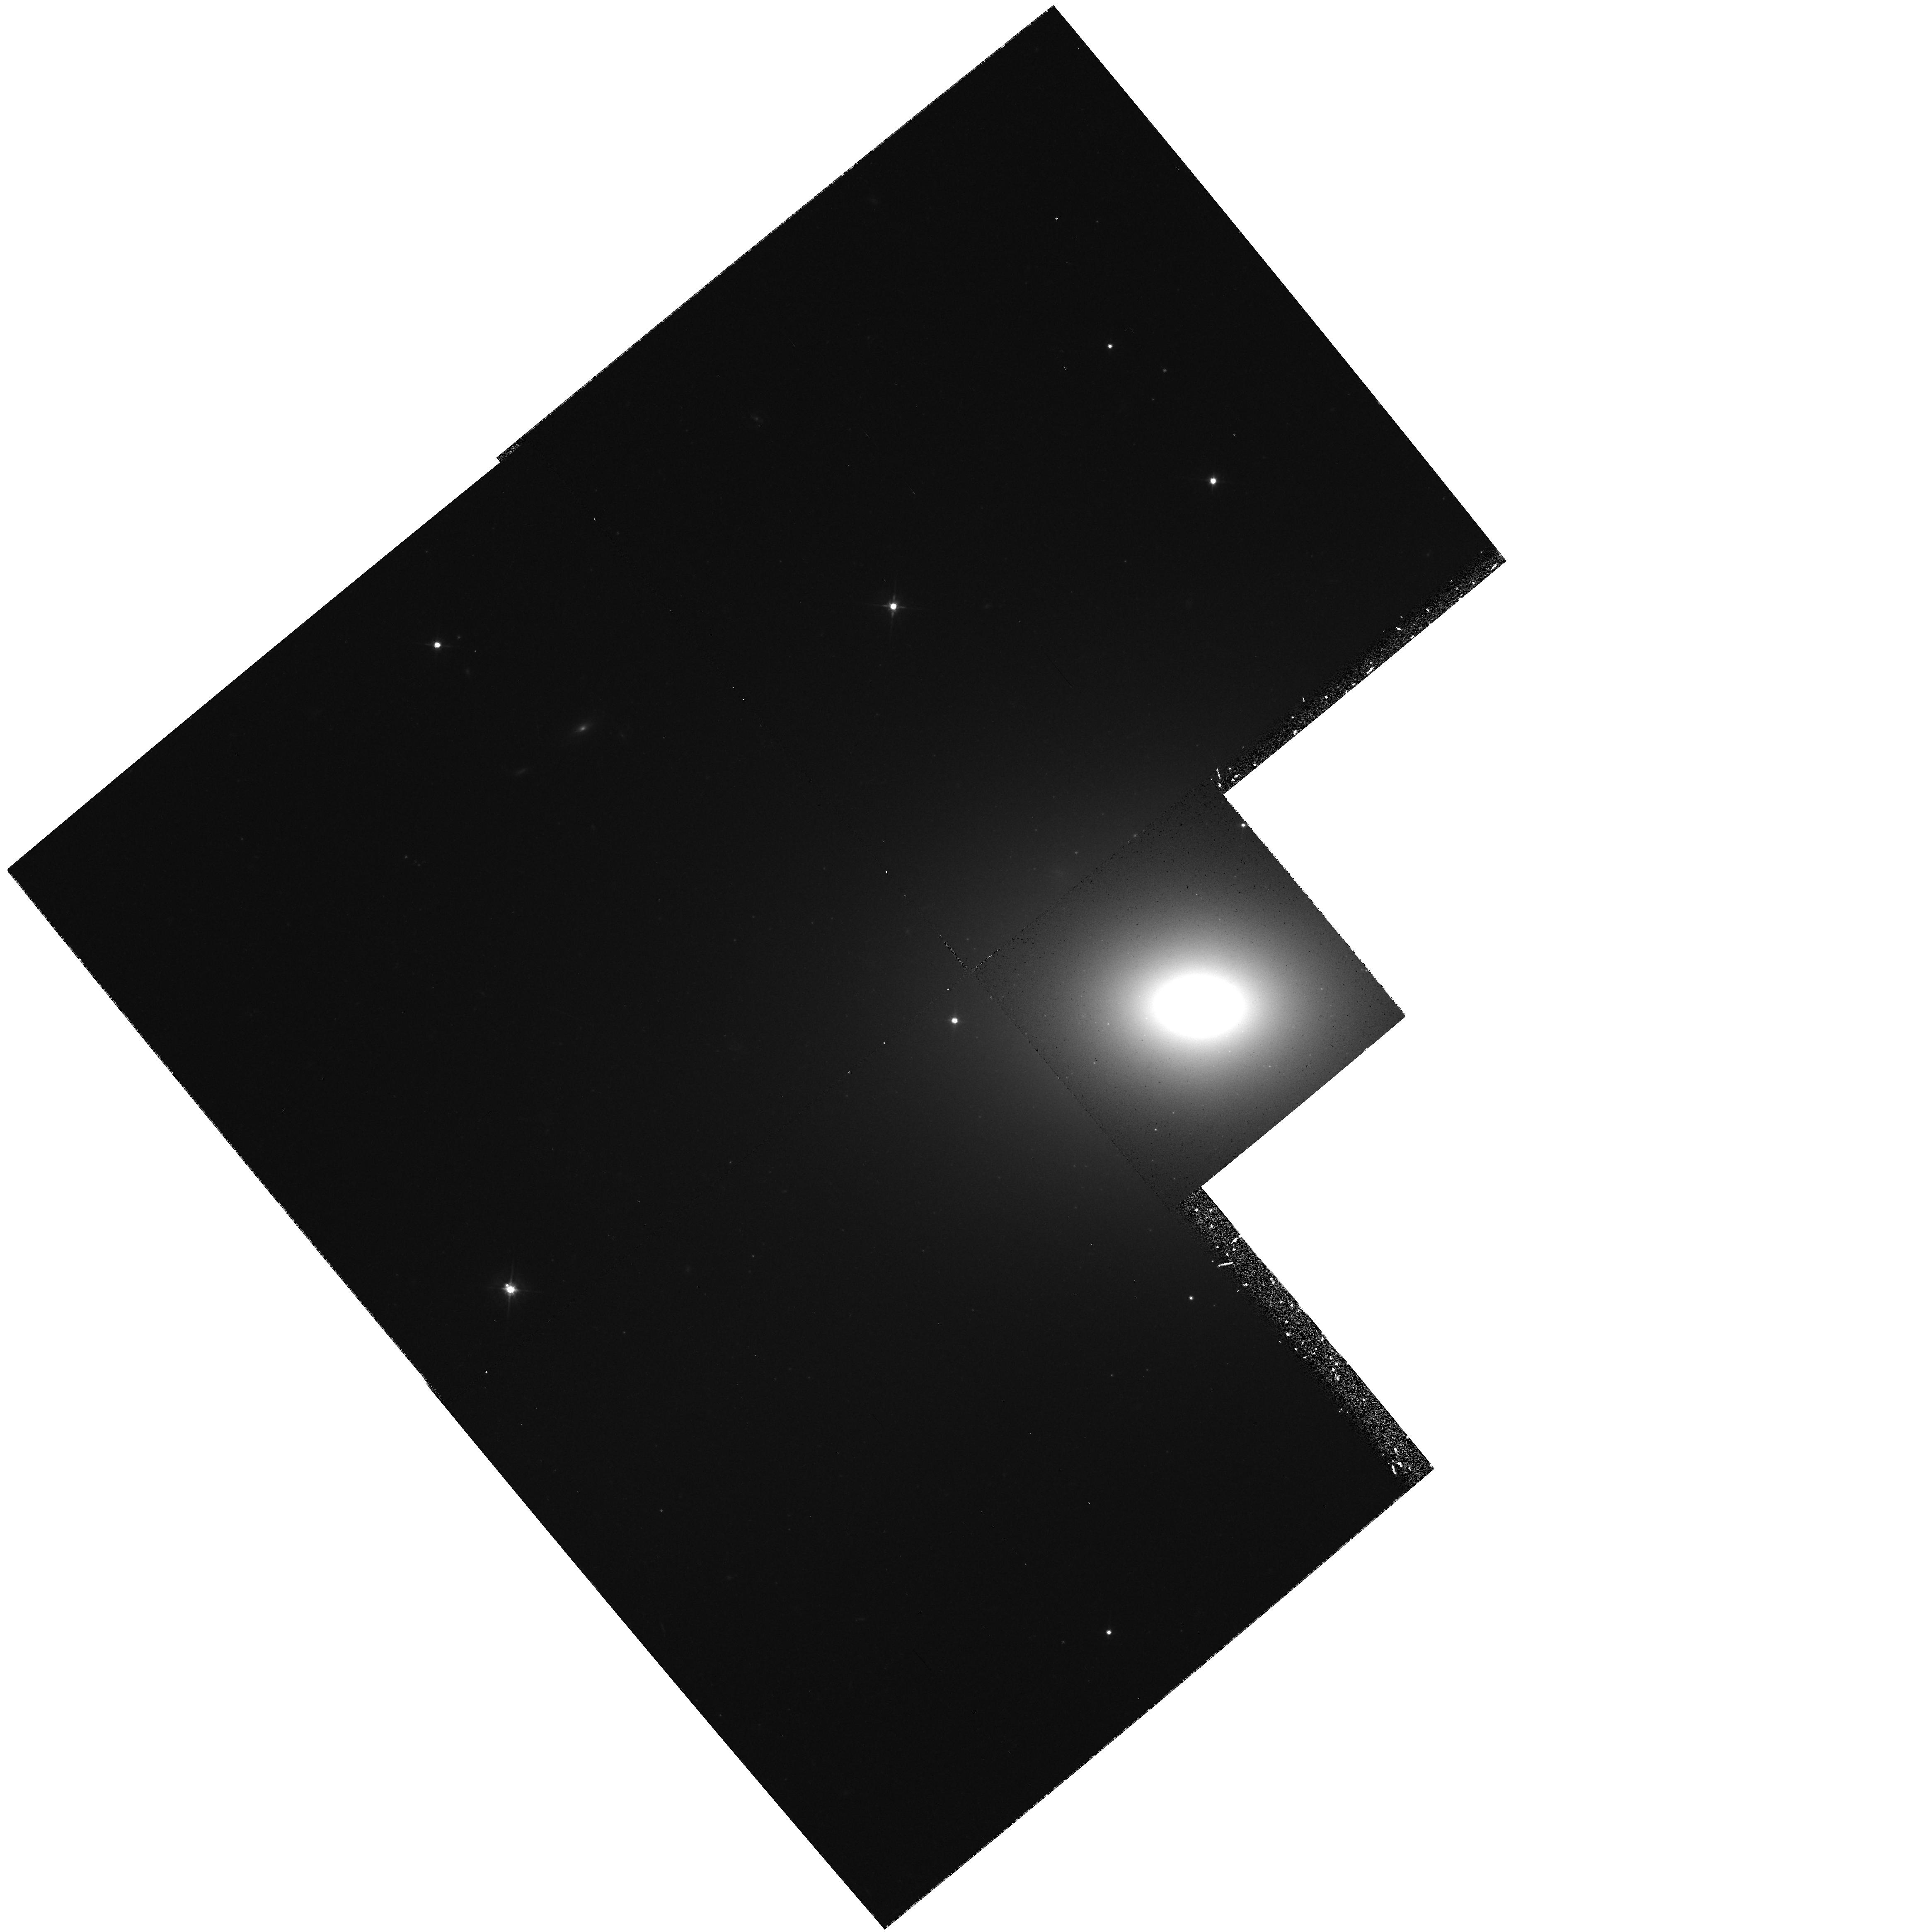
Target: NGC1700. Instrument: WFPC2/PC. Filter: F555W. Exposure: 28 min. Observation ID: hst_5416_04_wfpc2_pc_f555w_u2ef04

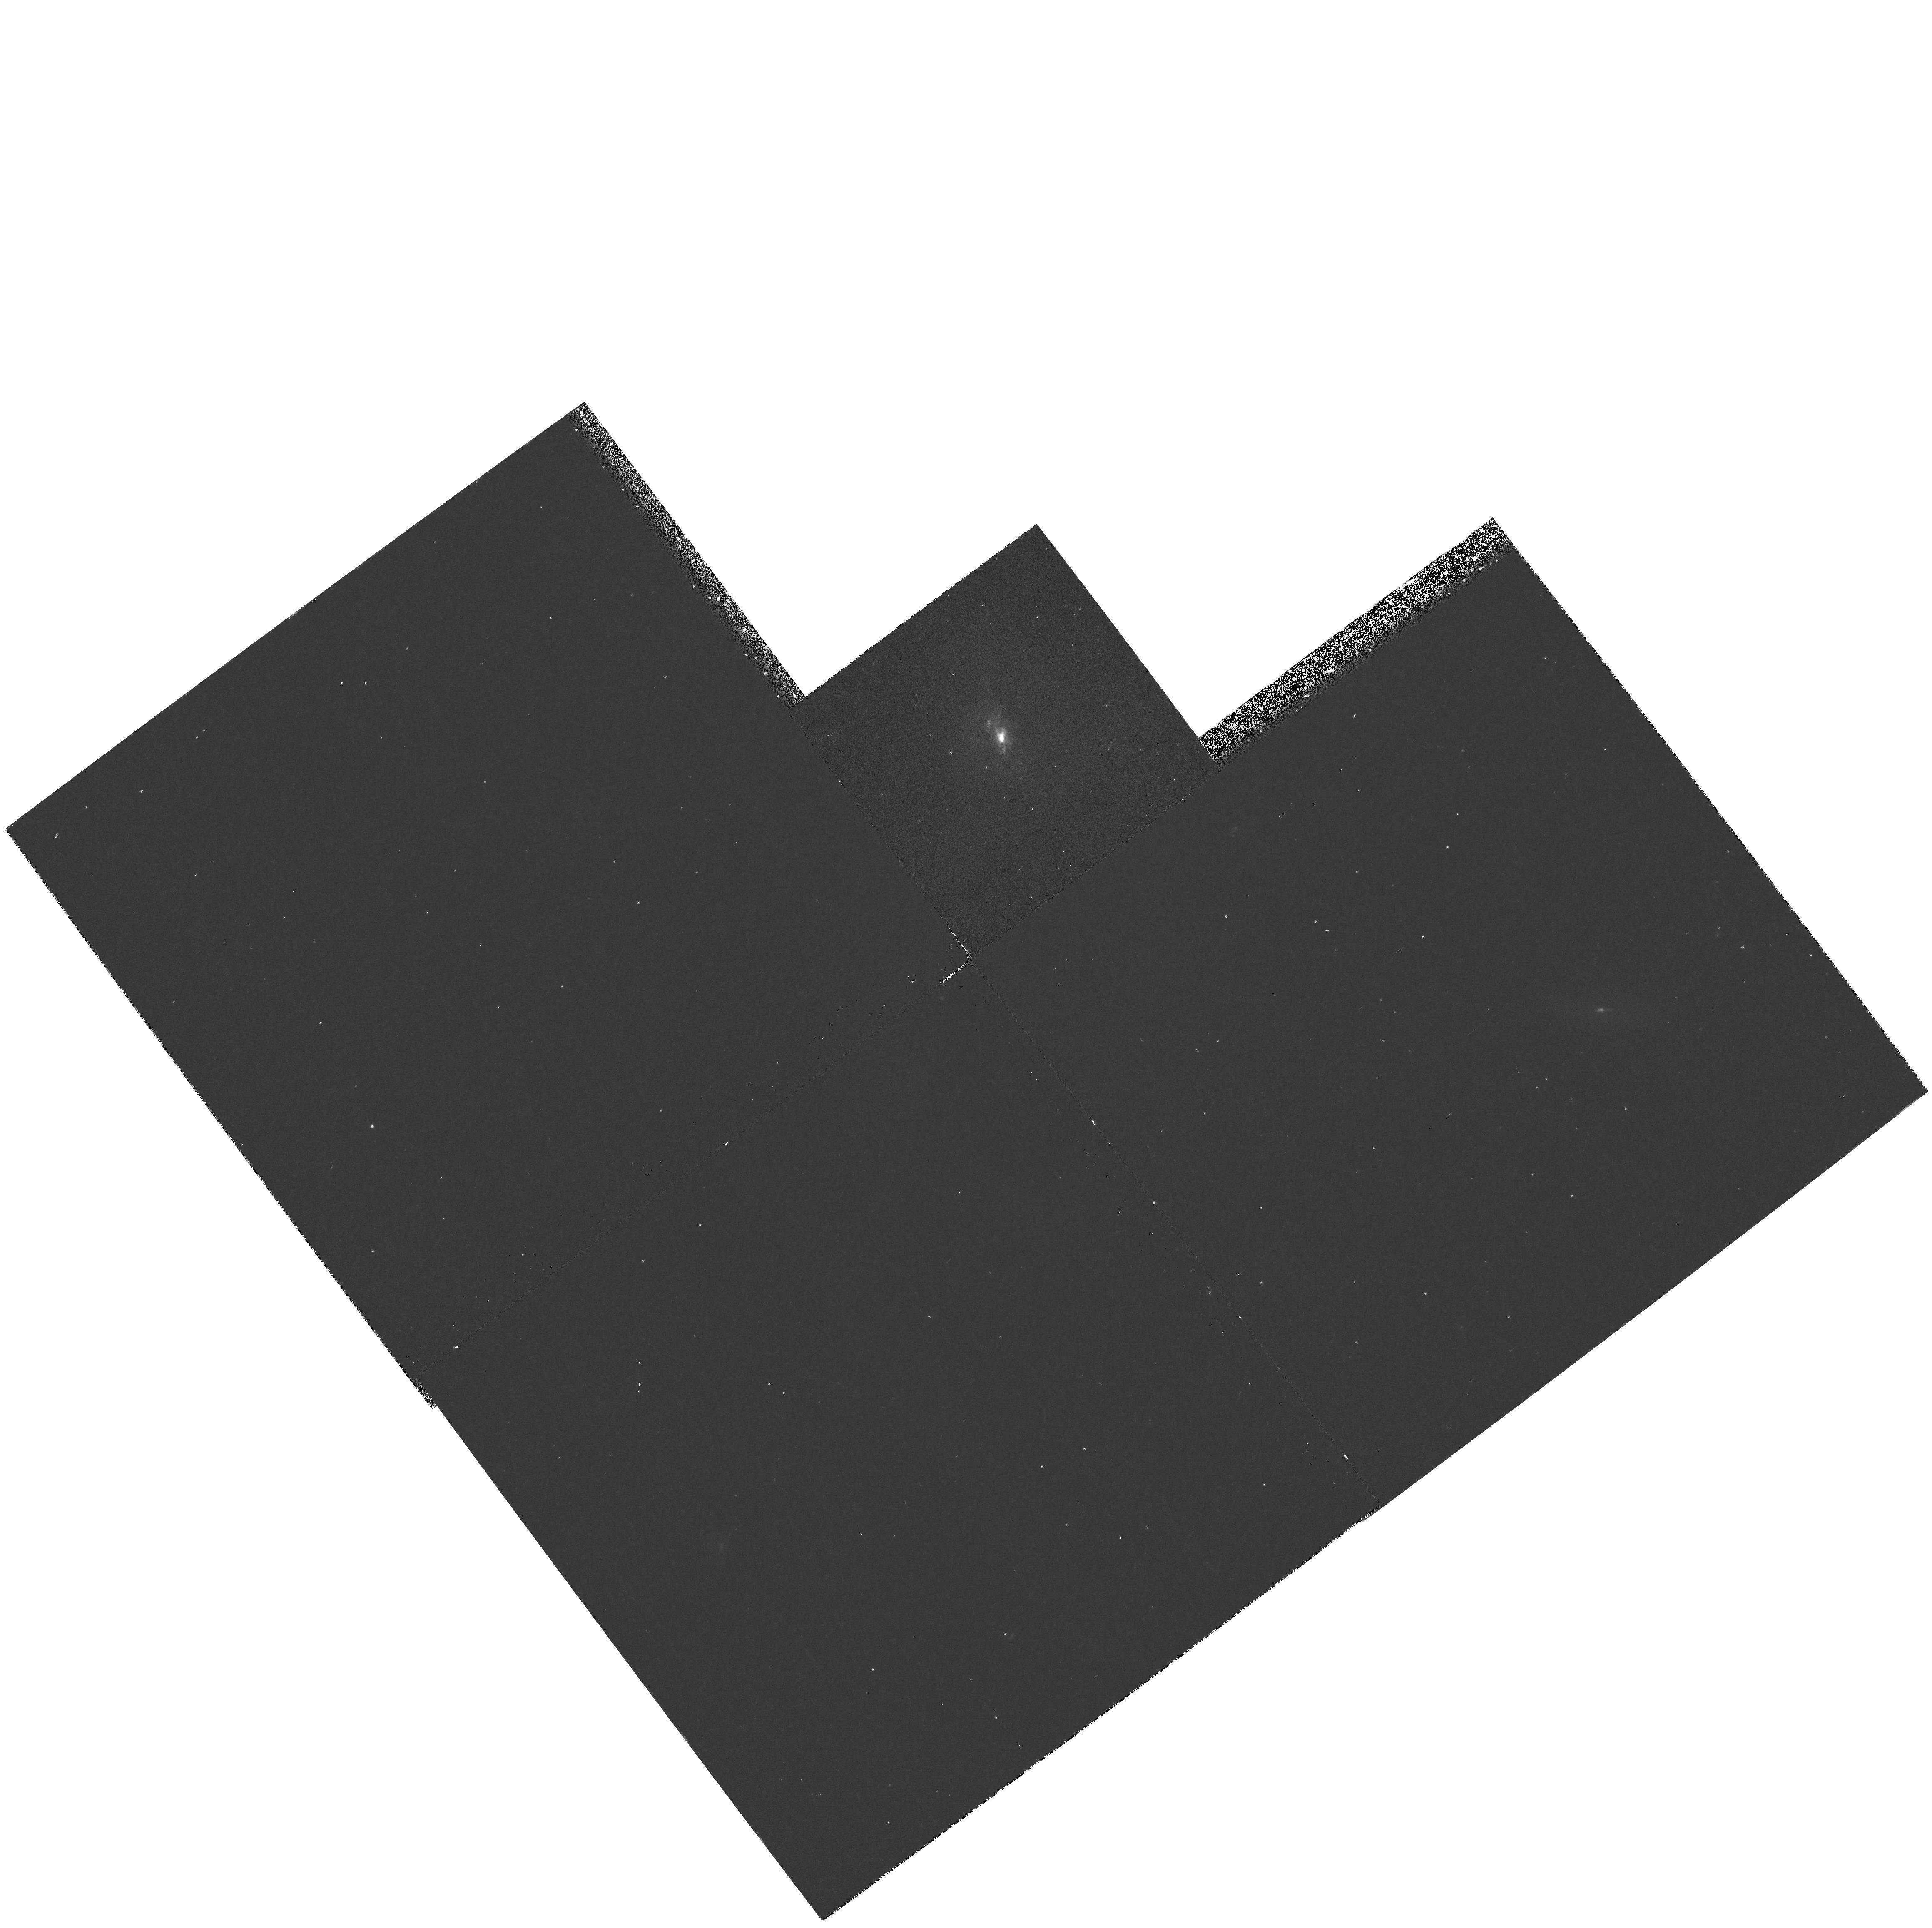
Target: NGC3921. Instrument: WFPC2/PC. Filter: F336W. Exposure: 20 min. Observation ID: hst_5416_02_wfpc2_pc_f336w_u2ef02

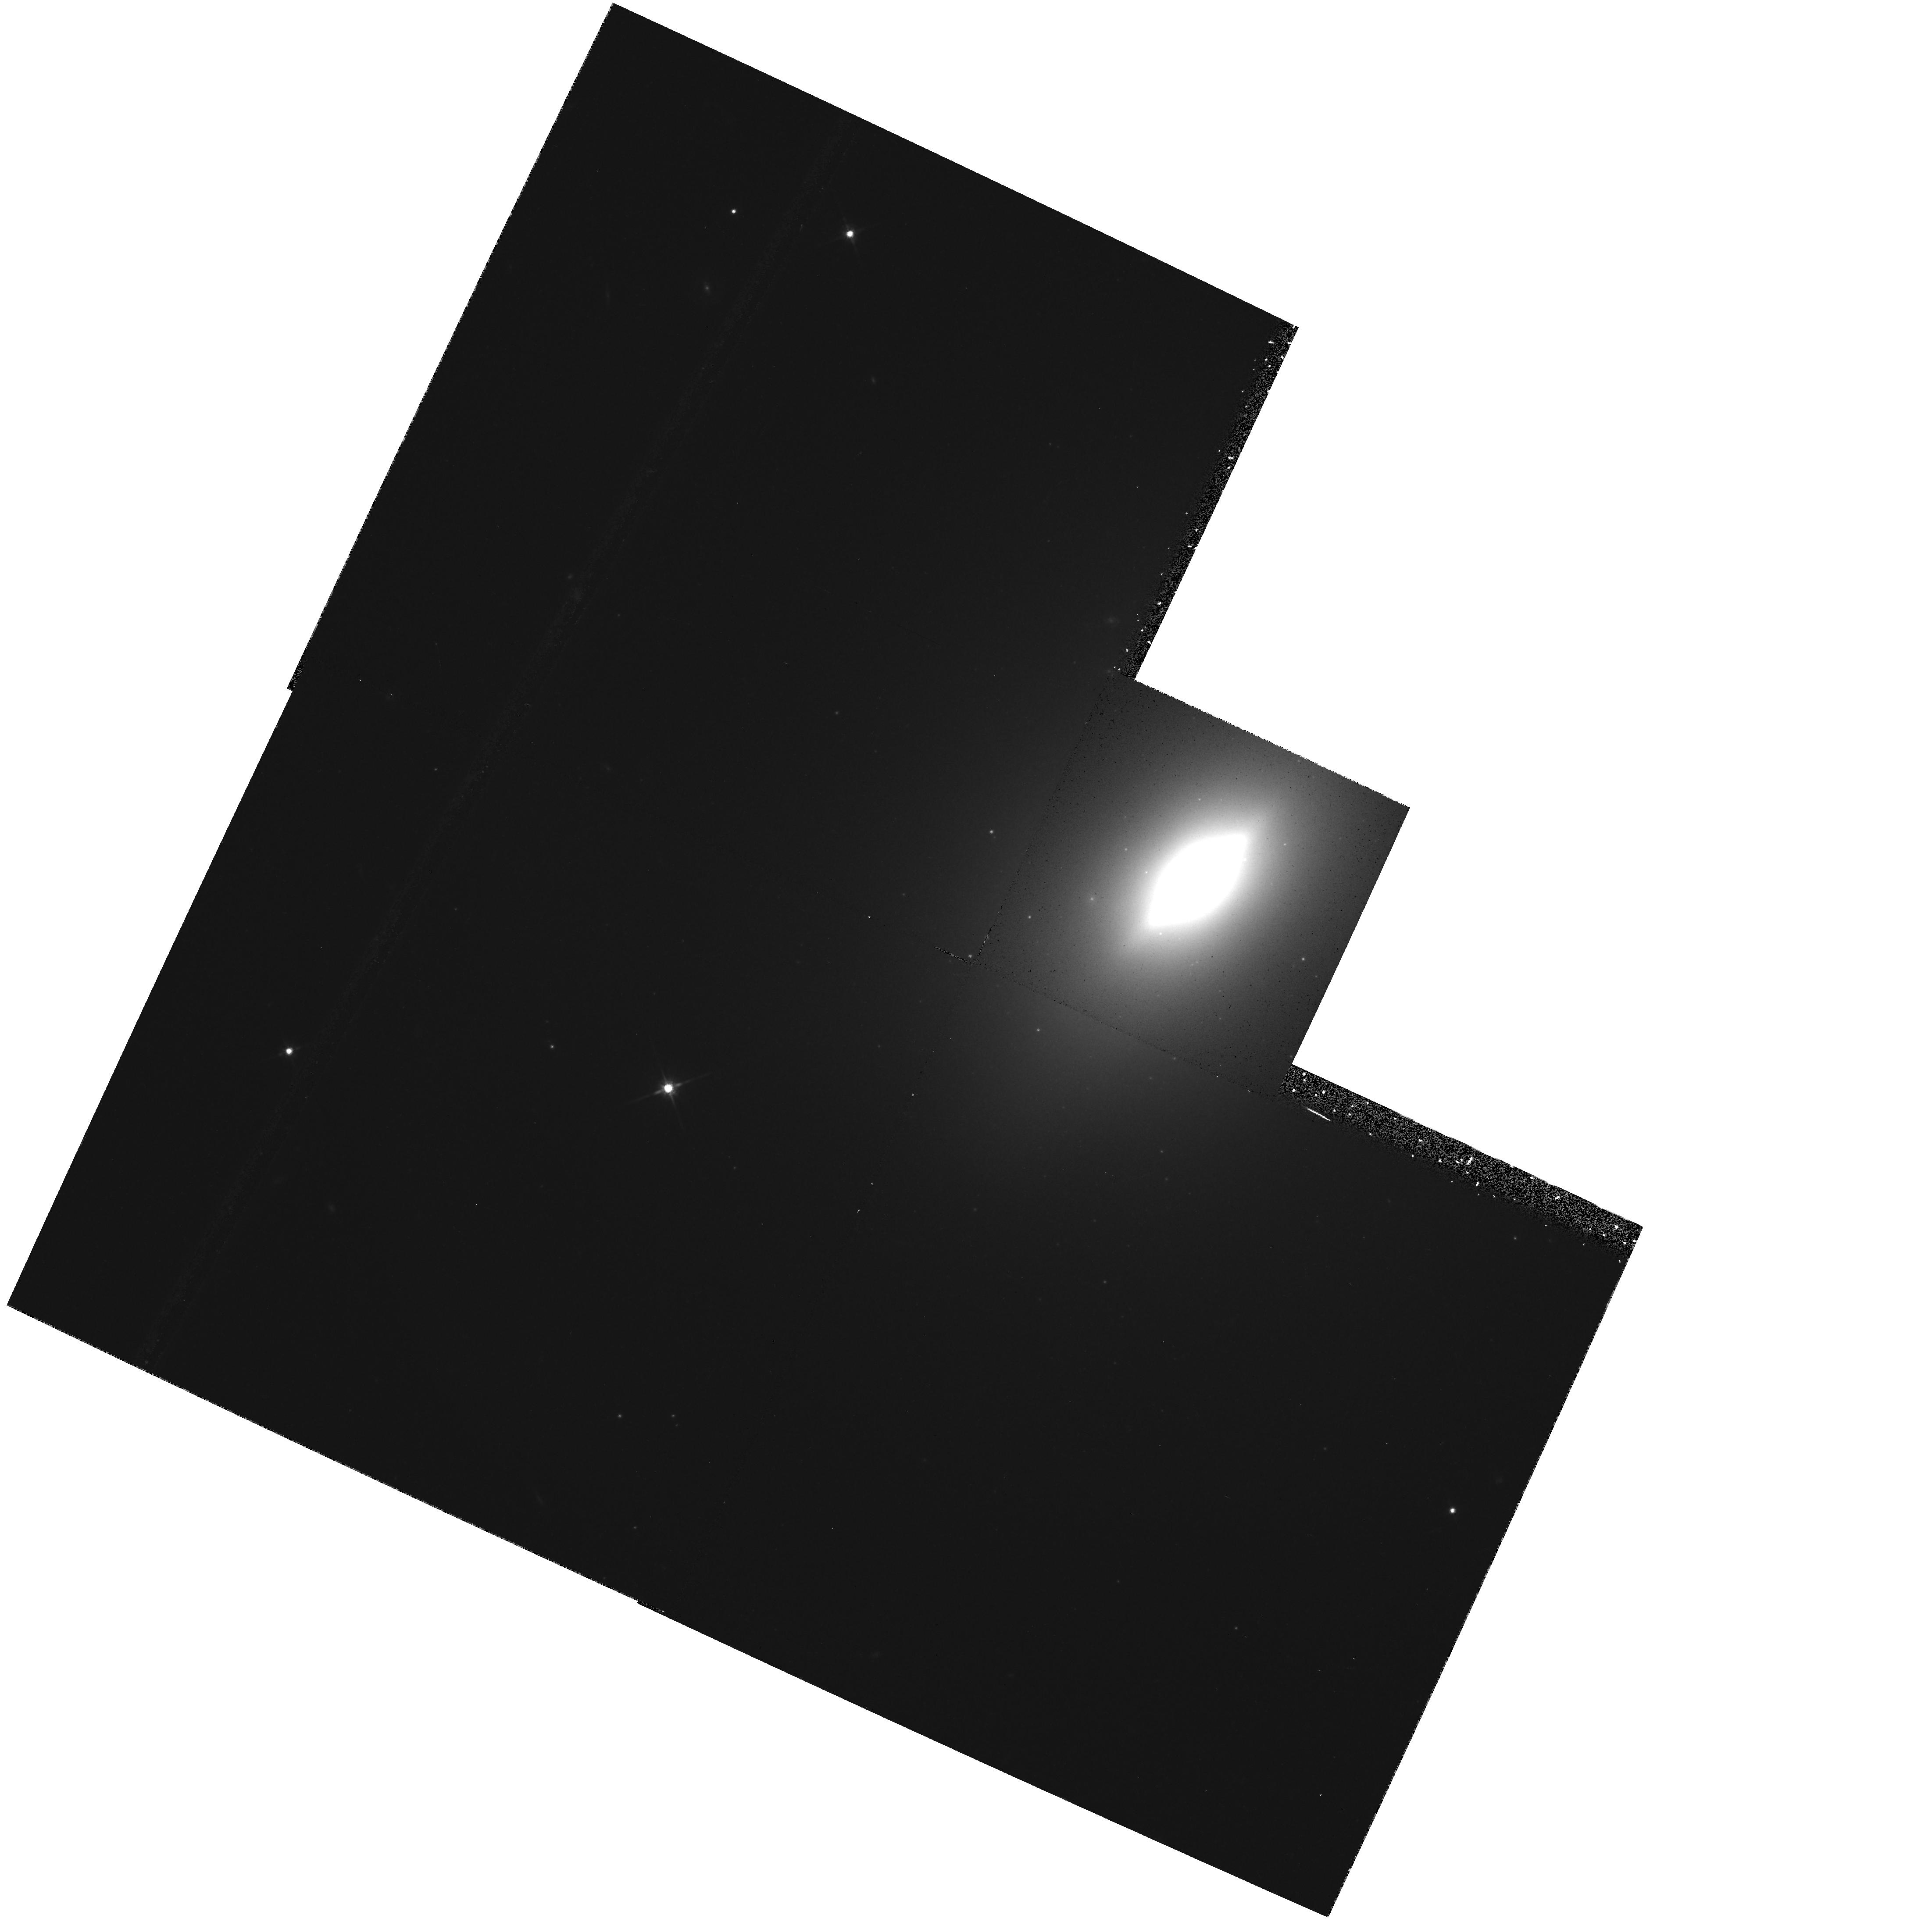
Target: NGC3610. Instrument: WFPC2/PC. Filter: F814W. Exposure: 17 min. Observation ID: hst_5416_03_wfpc2_pc_f814w_u2ef03

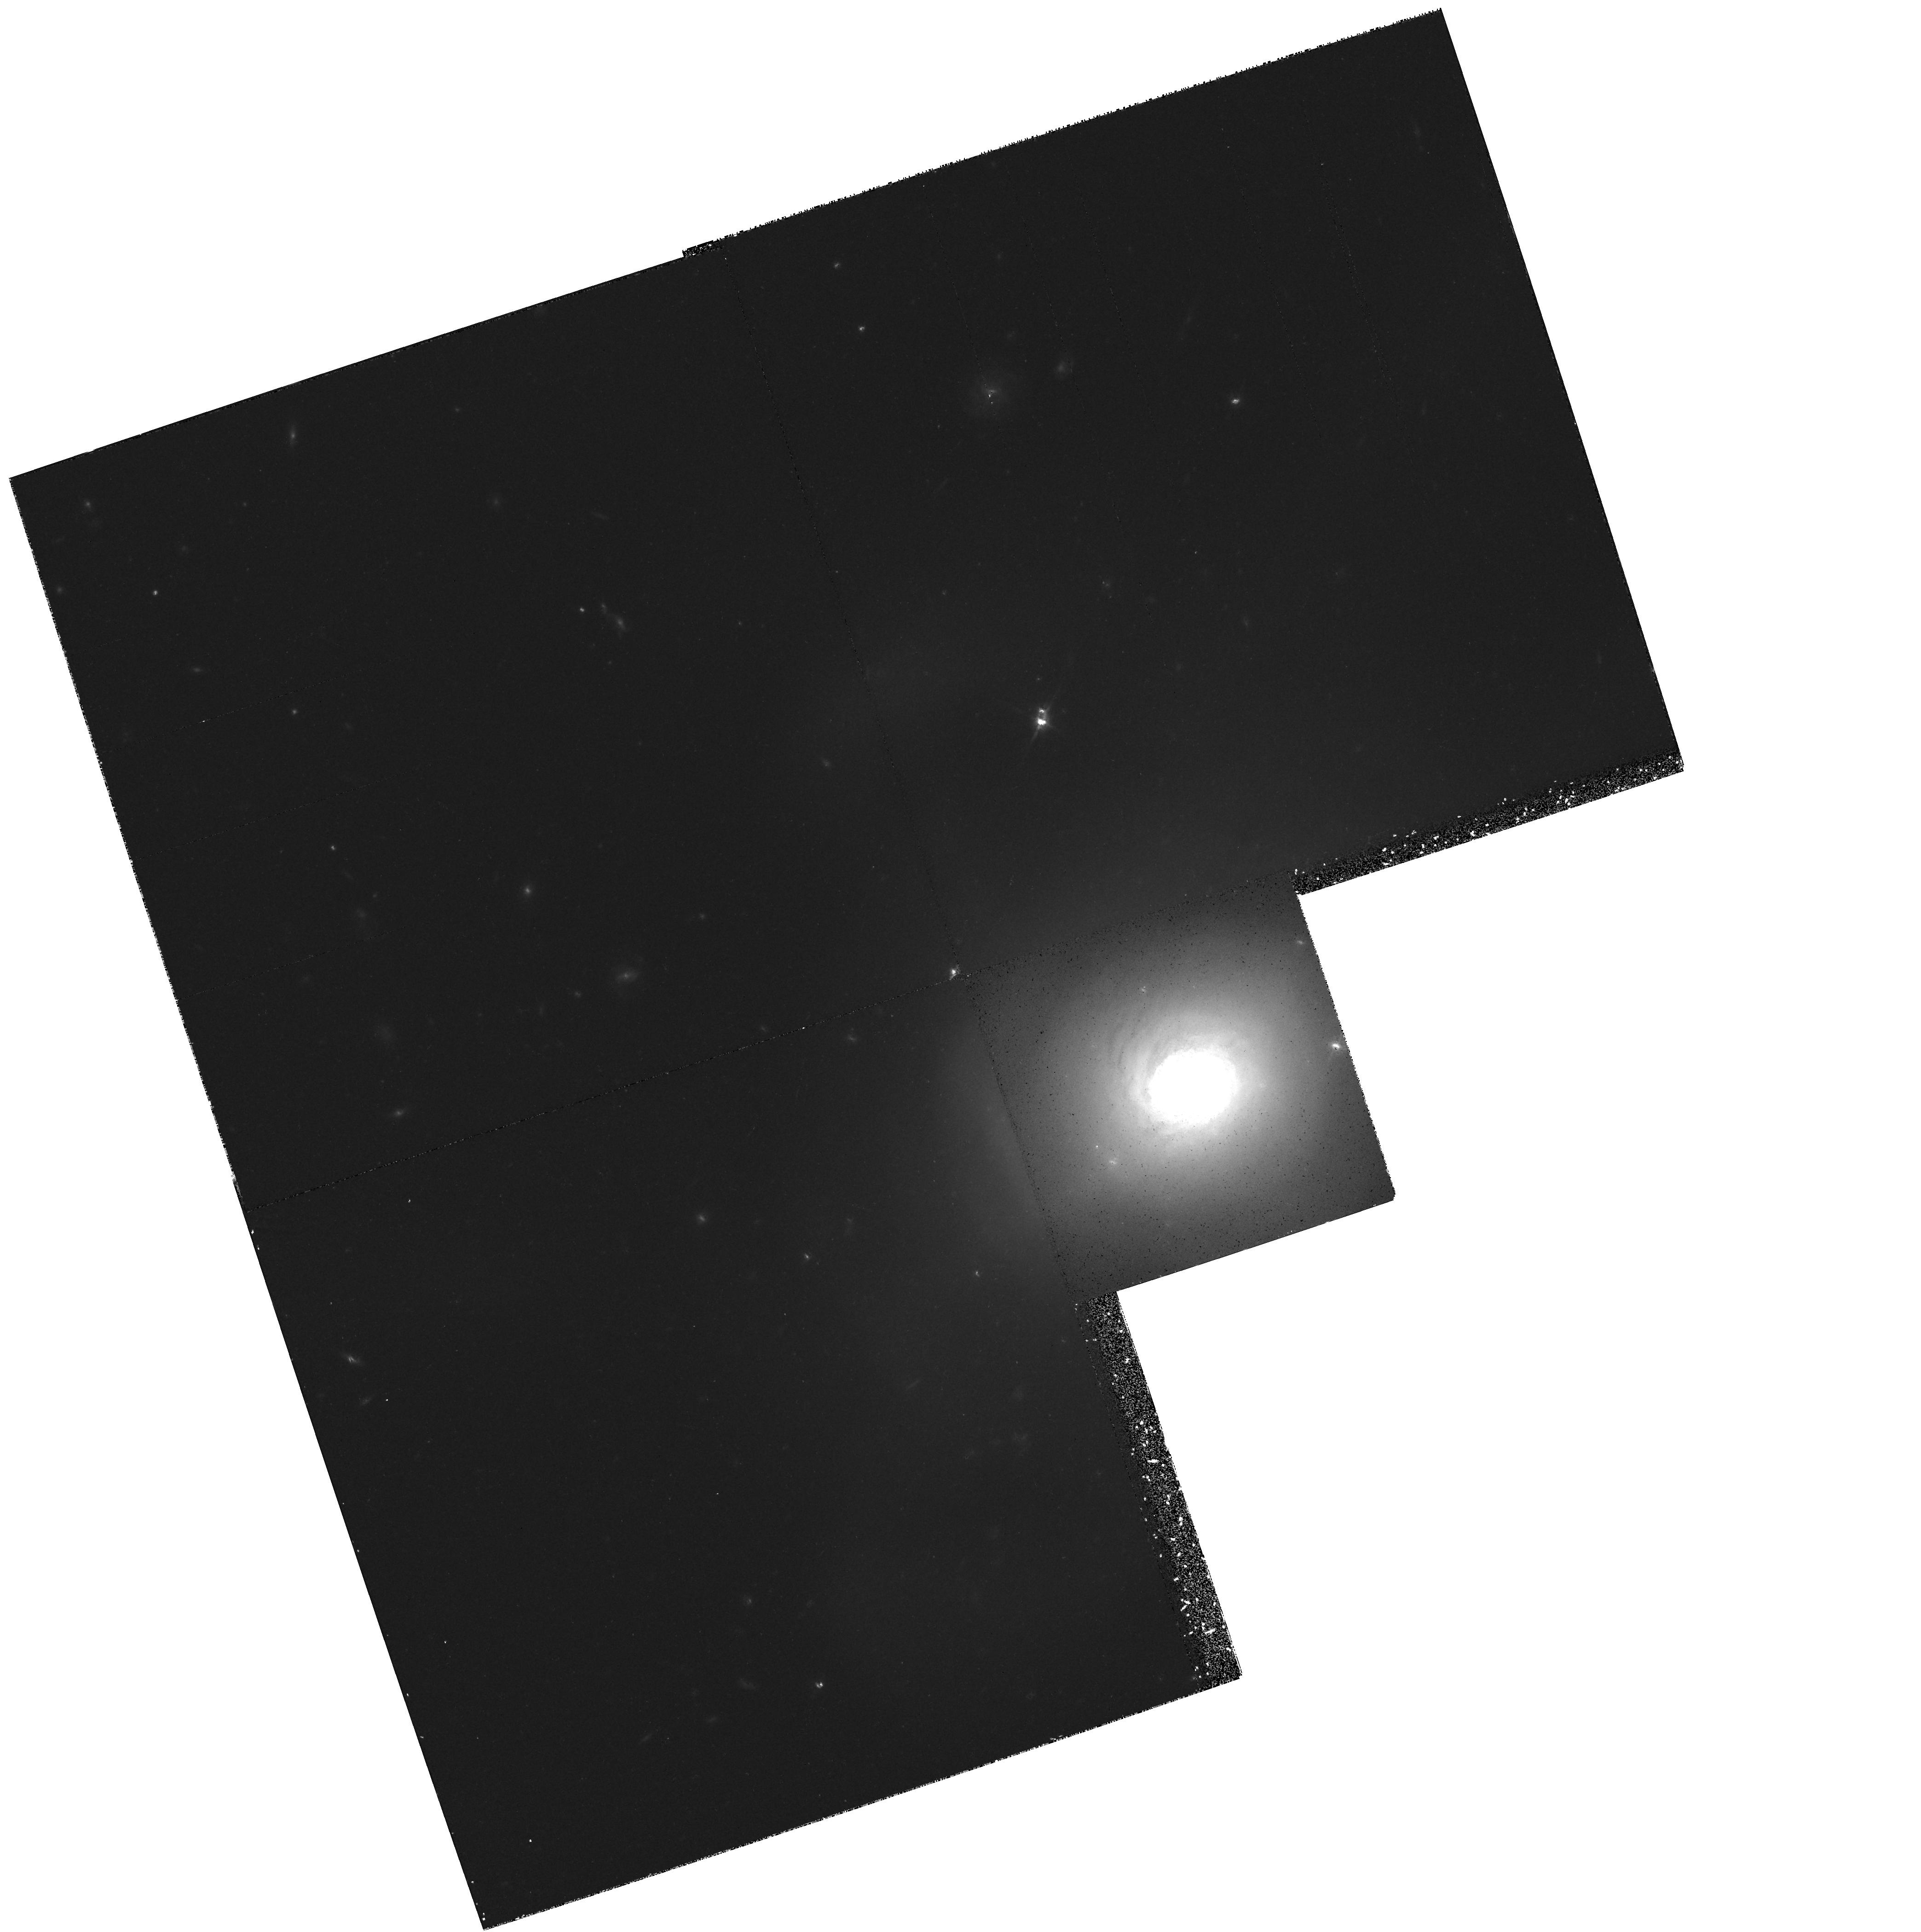
Target: NGC7252. Instrument: WFPC2/PC. Filter: F814W. Exposure: 41 min. Observation ID: hst_5416_01_wfpc2_pc_f814w_u2ef01

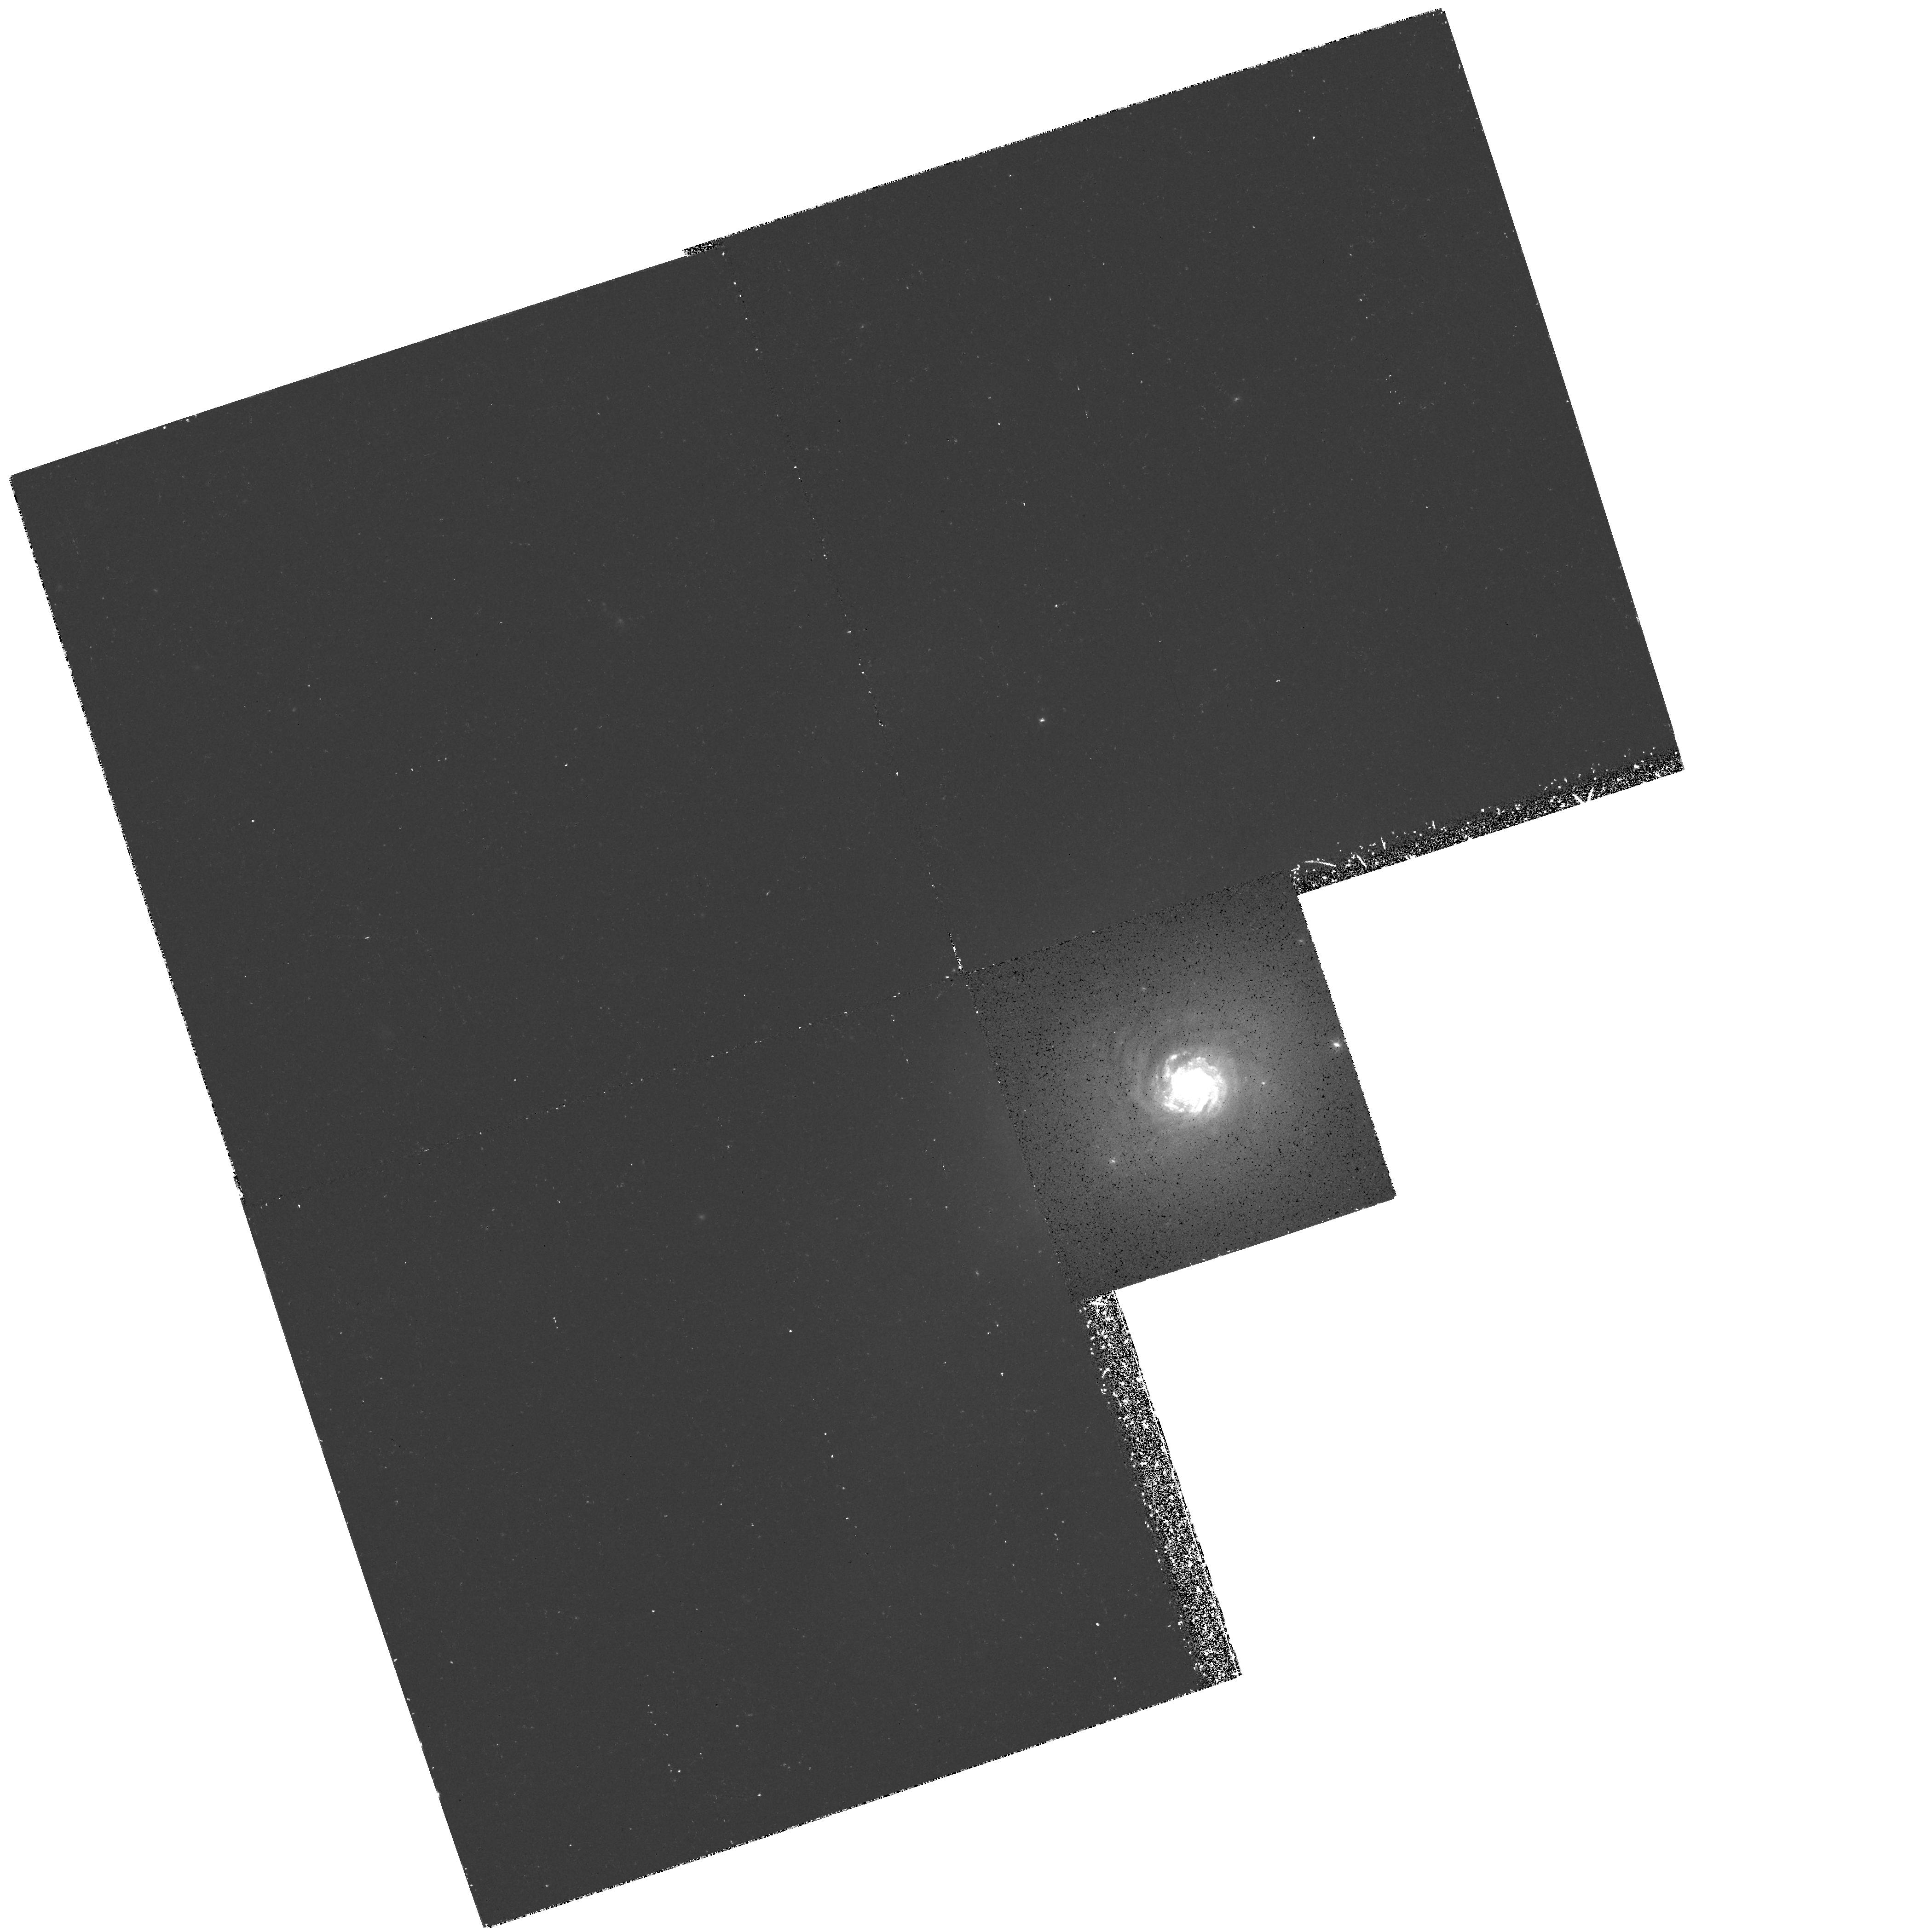
Target: NGC7252. Instrument: WFPC2/PC. Filter: F439W. Exposure: 1 h. Observation ID: hst_5416_01_wfpc2_pc_f439w_u2ef01

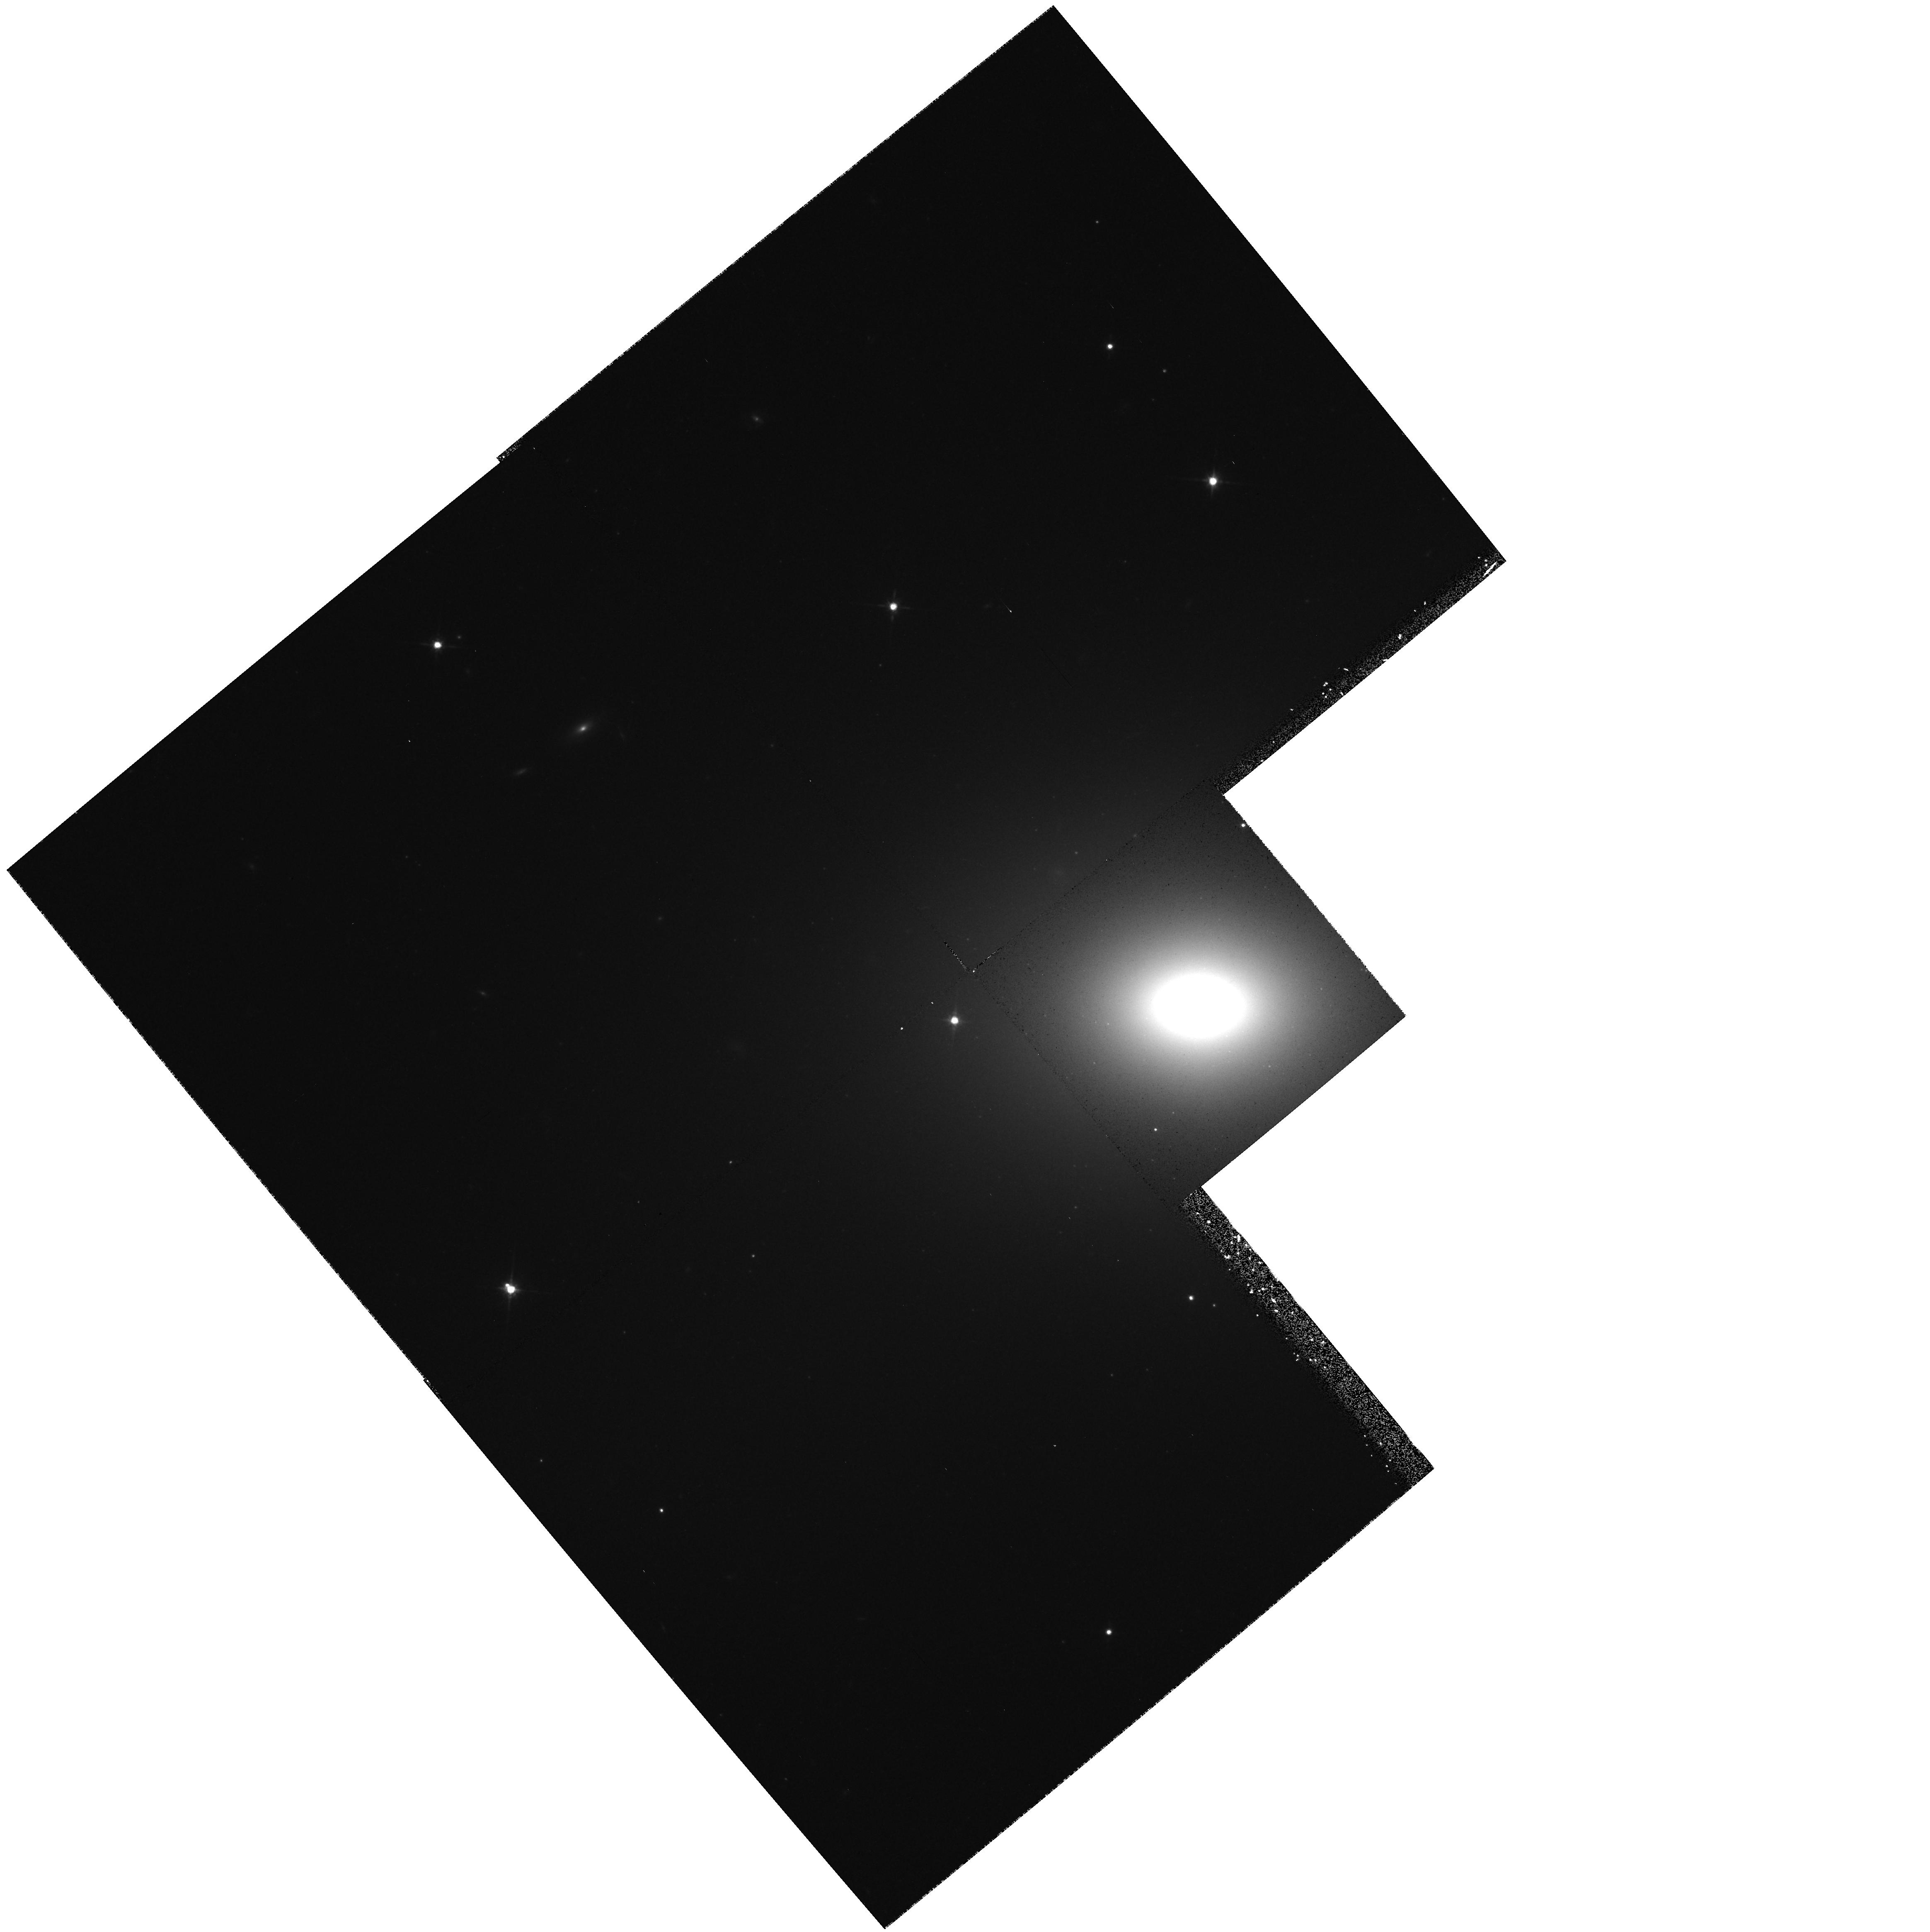
Target: NGC1700. Instrument: WFPC2/PC. Filter: F814W. Exposure: 21 min. Observation ID: hst_5416_04_wfpc2_pc_f814w_u2ef04

YOUNG GLOBULAR CLUSTERS IN MERGER REMNANTS: CYCLE4 MED (PI: Whitmore, Brad C.)

We propose to follow up our cycle 2 HST observations of the merger remnant NGC 7252 with deeper and higher resolution images using the WFPC2, and to extend the project to include one 1-2 Gyr old merger remnant (NGC 3921) and two elliptical galaxies (NGC 1700 and NGC 3610) suspected to be 3-7 Gyr old merger remnants.